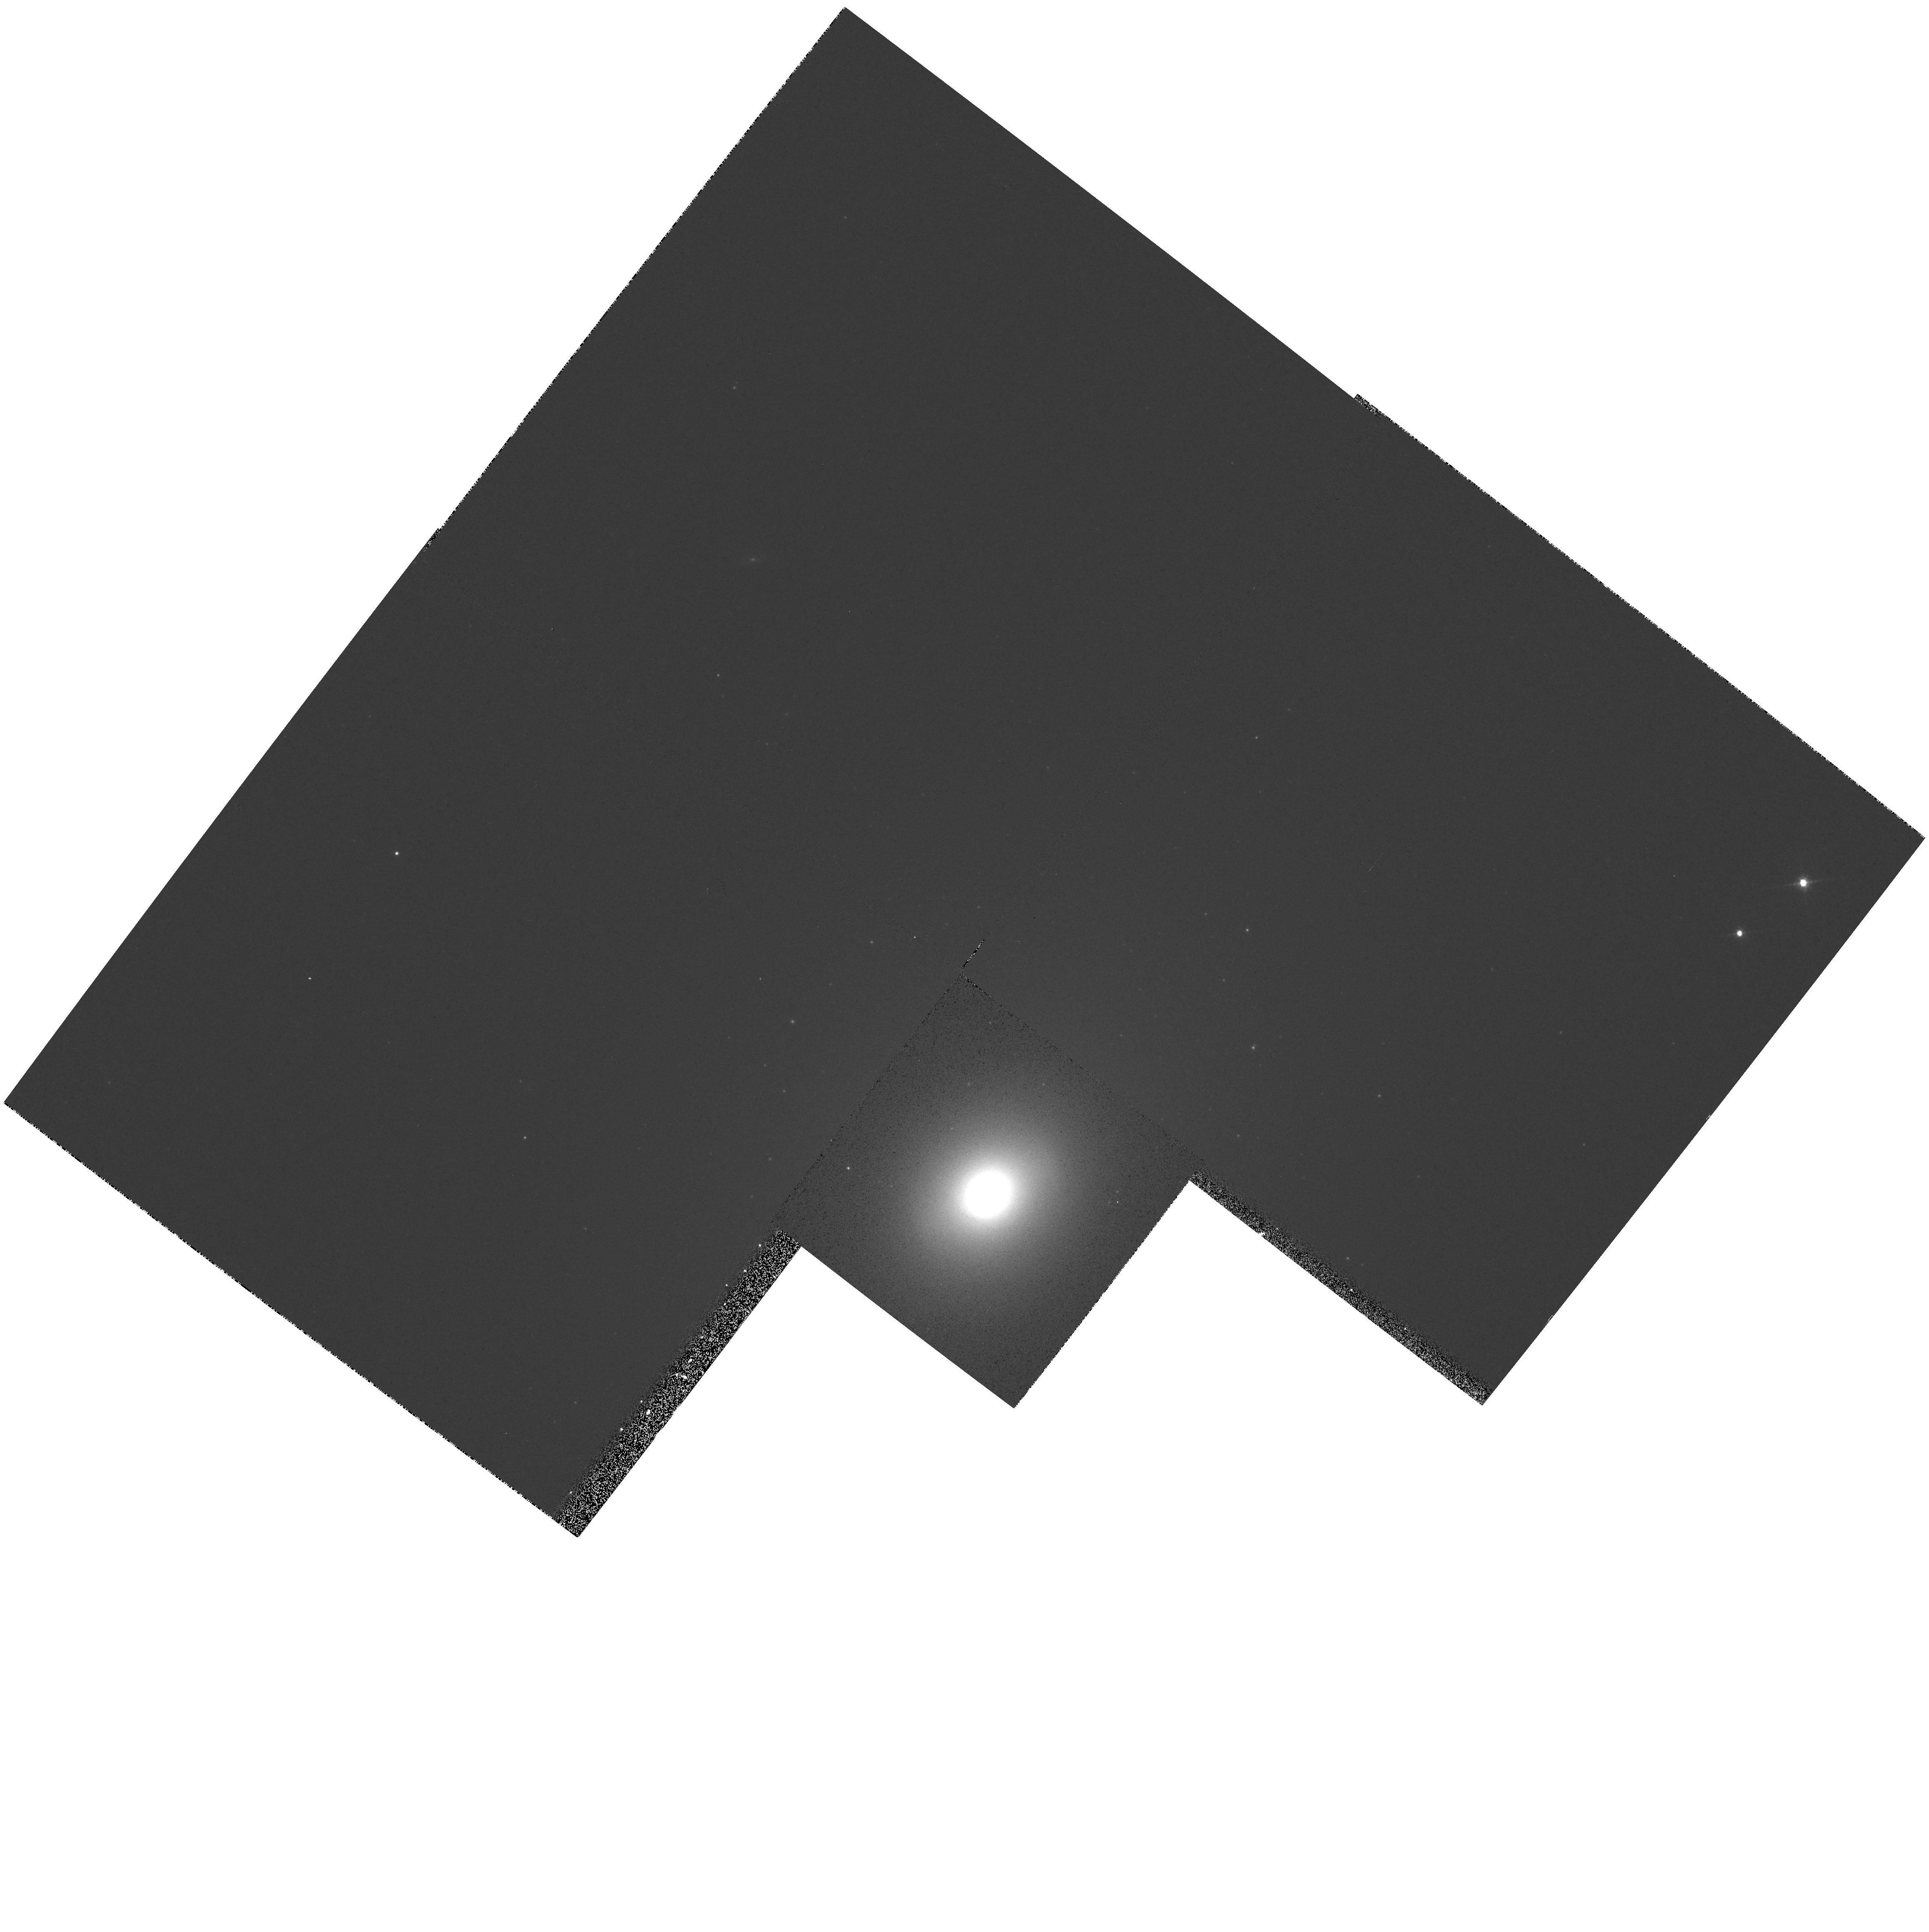
Target: NGC3998. Instrument: WFPC2/PC. Filter: F791W. Exposure: 2 min. Observation ID: hst_5924_05_wfpc2_pc_f791w_u2uh05

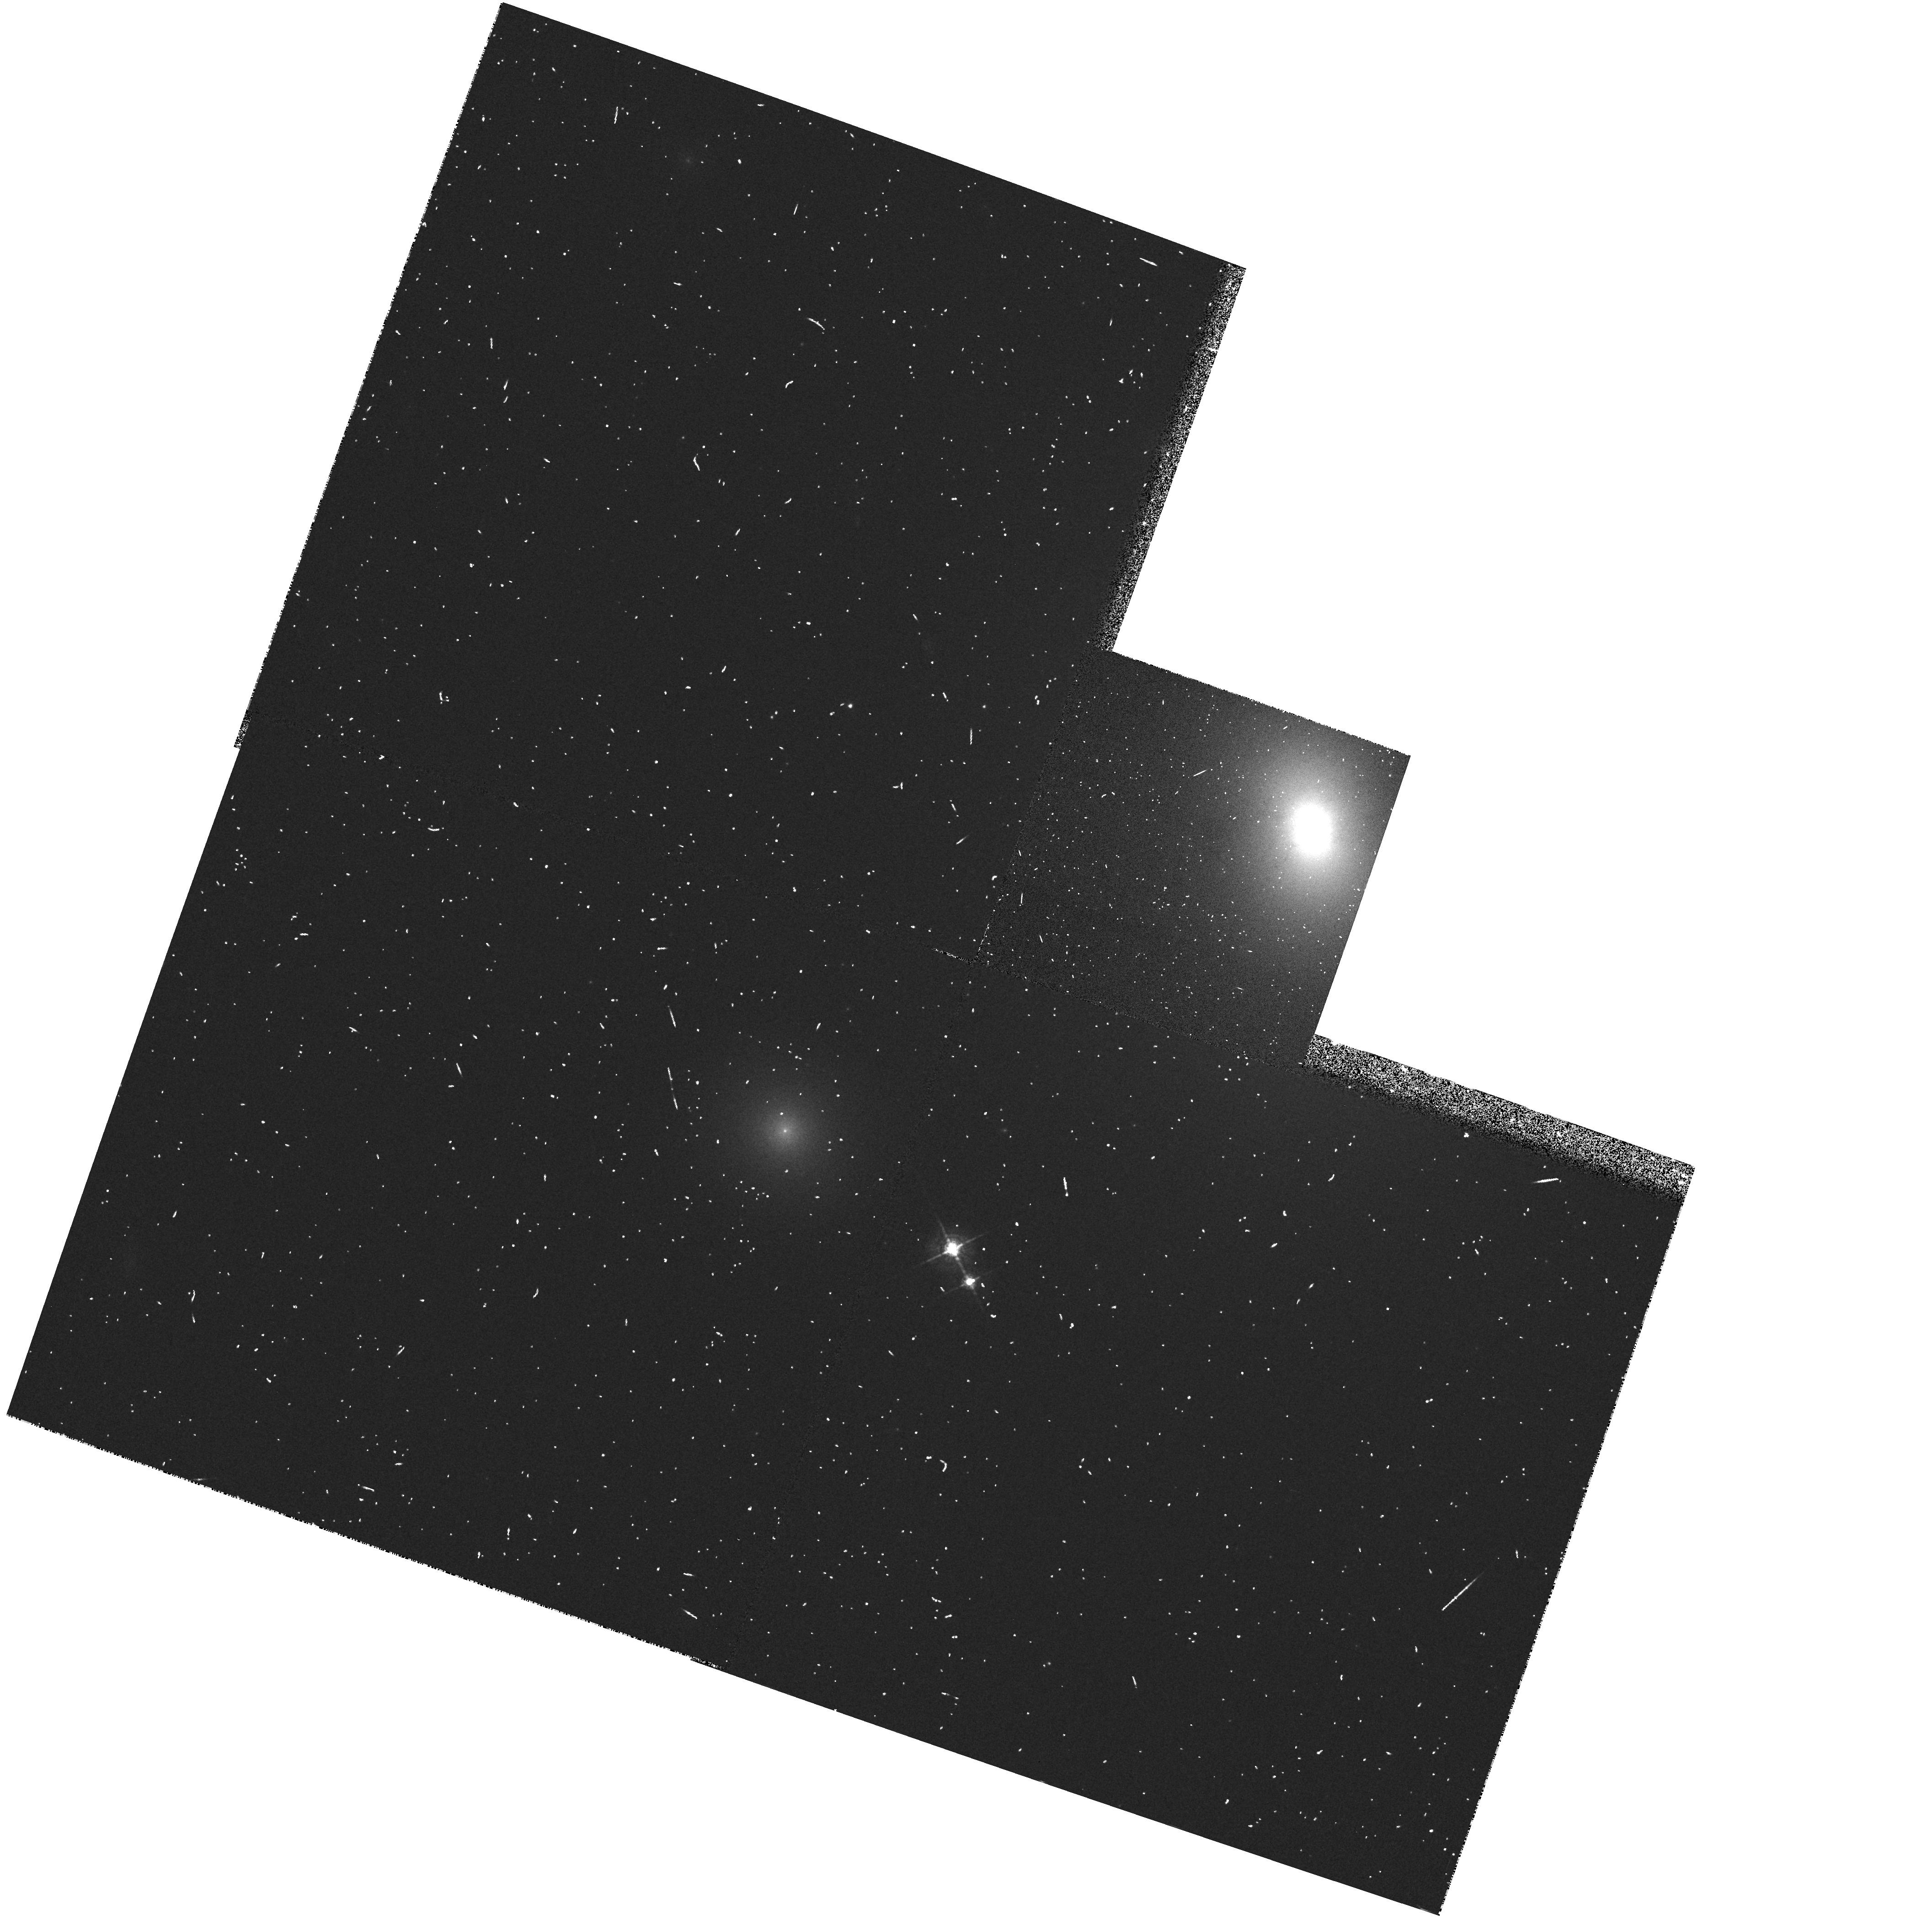
Target: NGC5077. Instrument: WFPC2/PC. Filter: F547M. Exposure: 4 min. Observation ID: hst_5924_07_wfpc2_pc_f547m_u2uh07

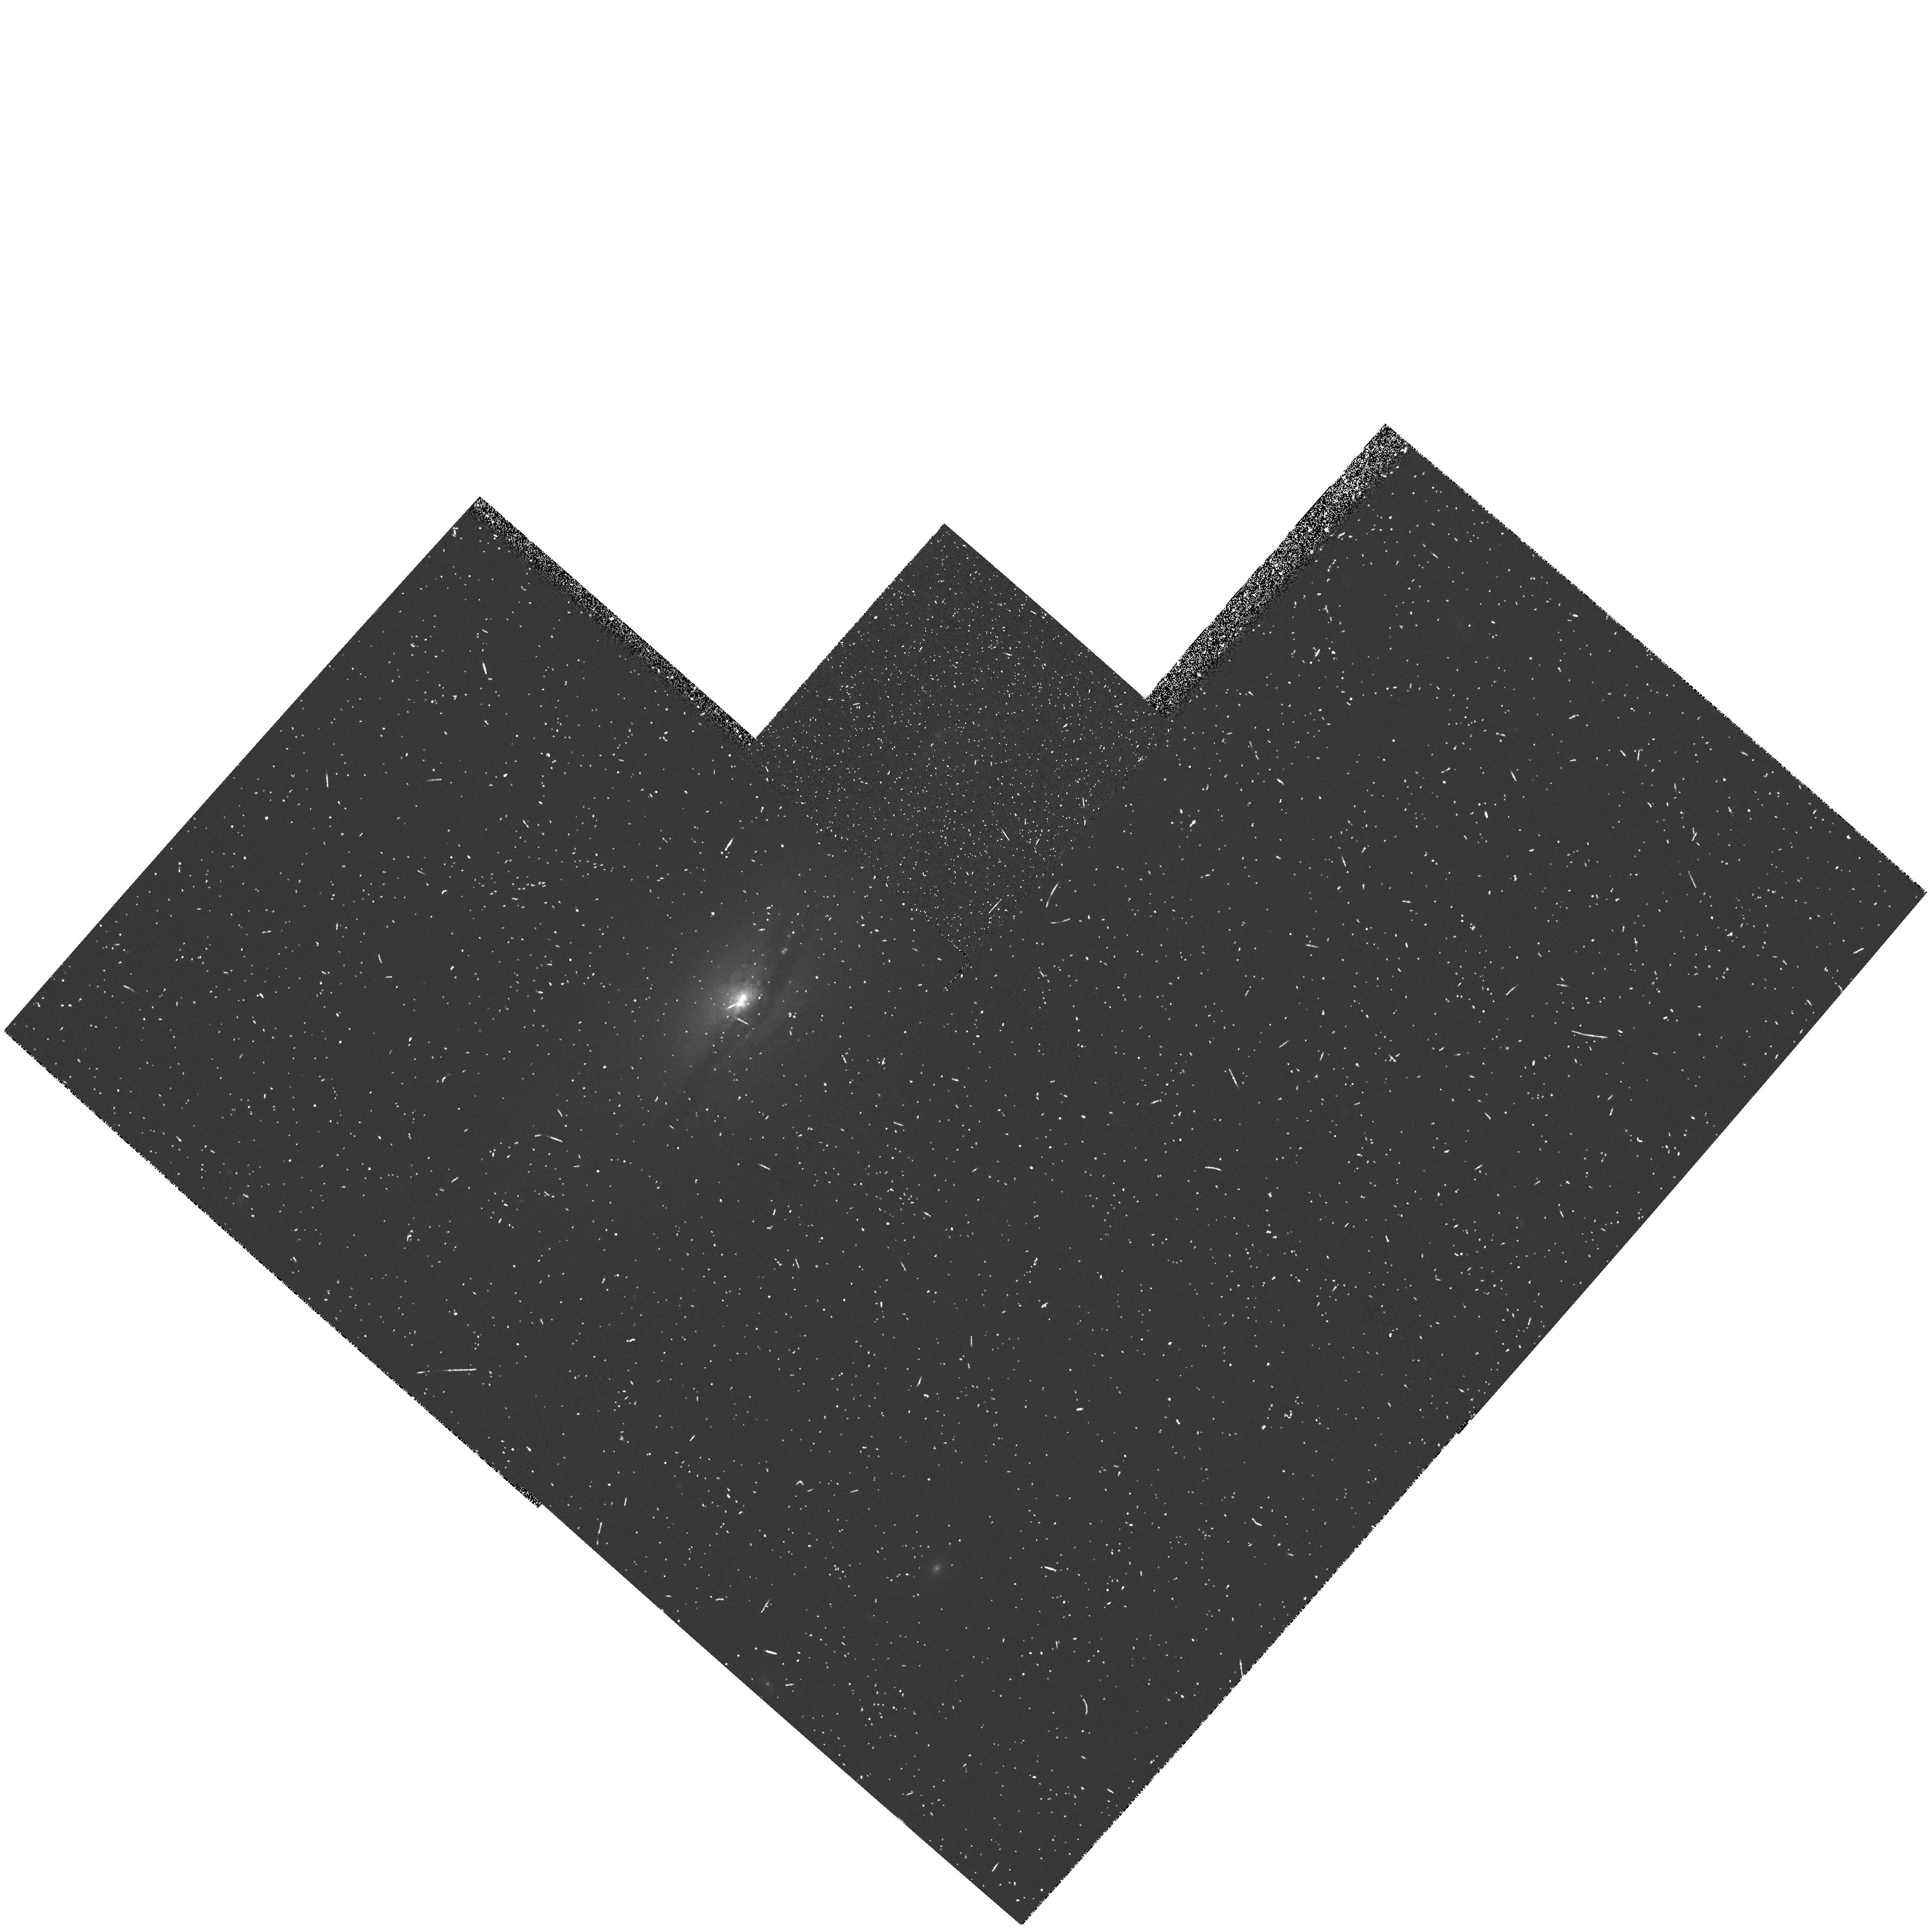
Target: NGC5675. Instrument: WFPC2/PC. Filter: FR680N. Exposure: 13 min. Observation ID: u2uh1103t

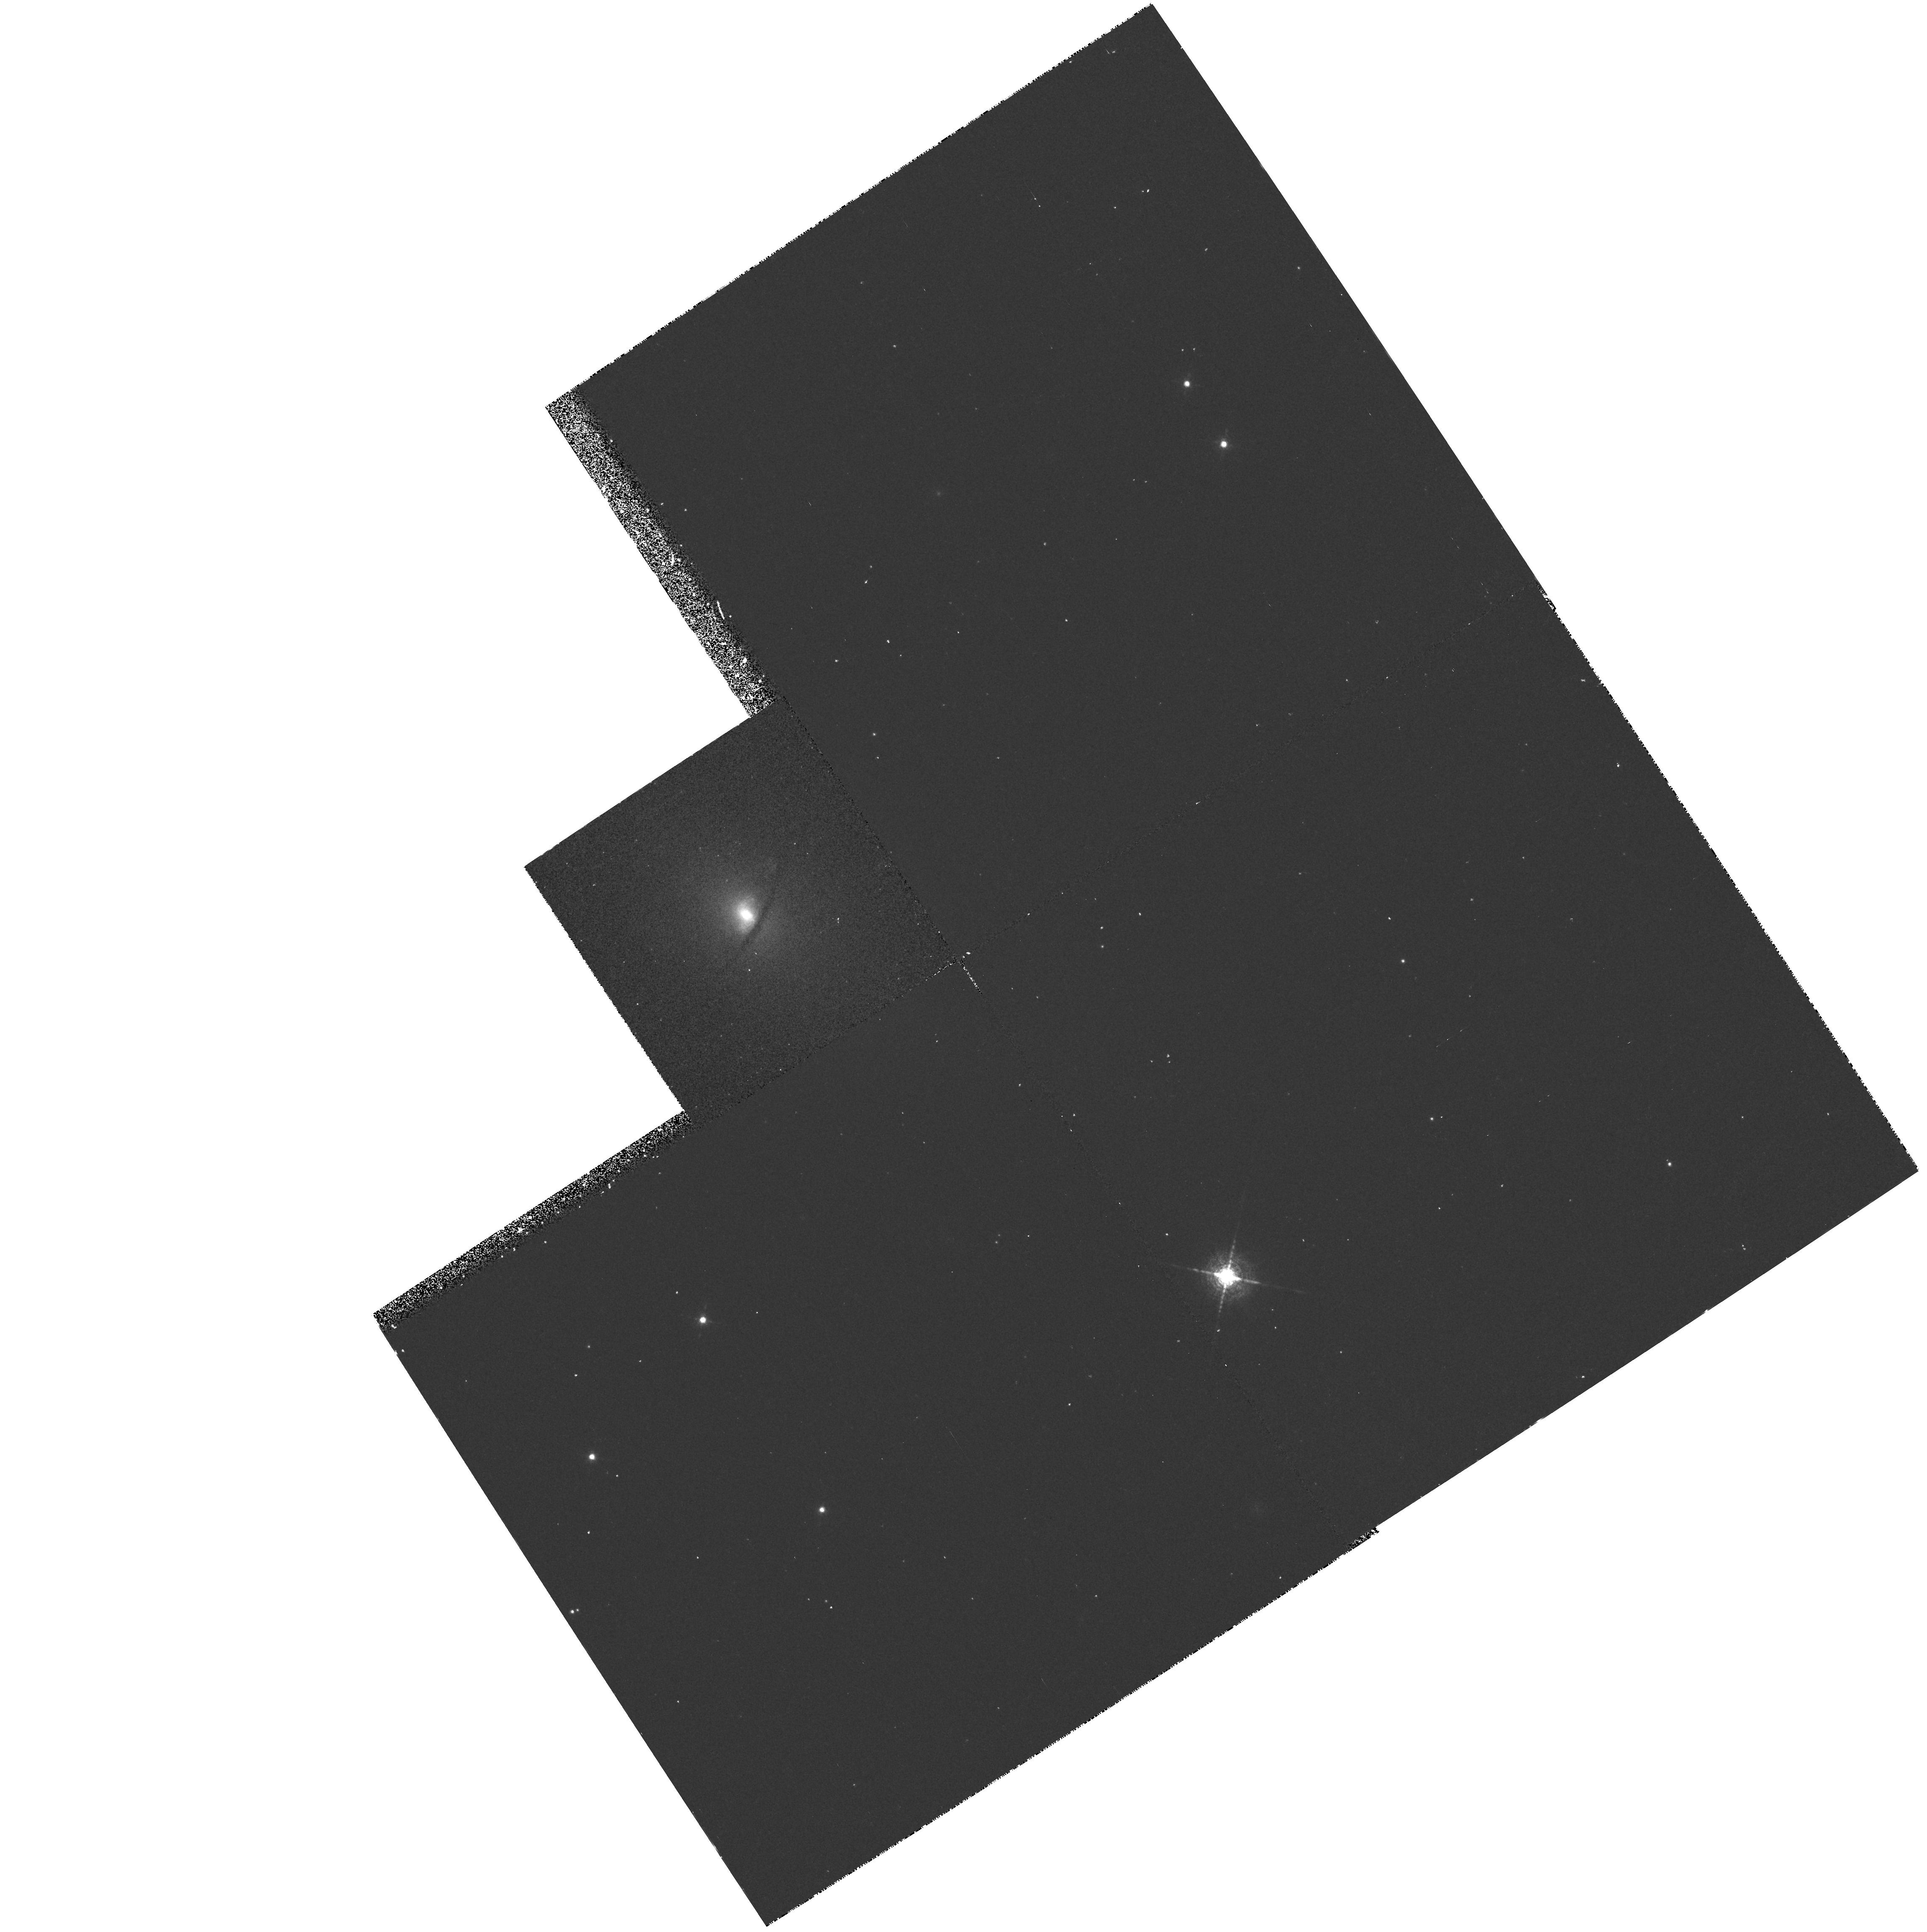
Target: NGC1497. Instrument: WFPC2/PC. Filter: F673N. Exposure: 27 min. Observation ID: hst_5924_02_wfpc2_pc_f673n_u2uh02

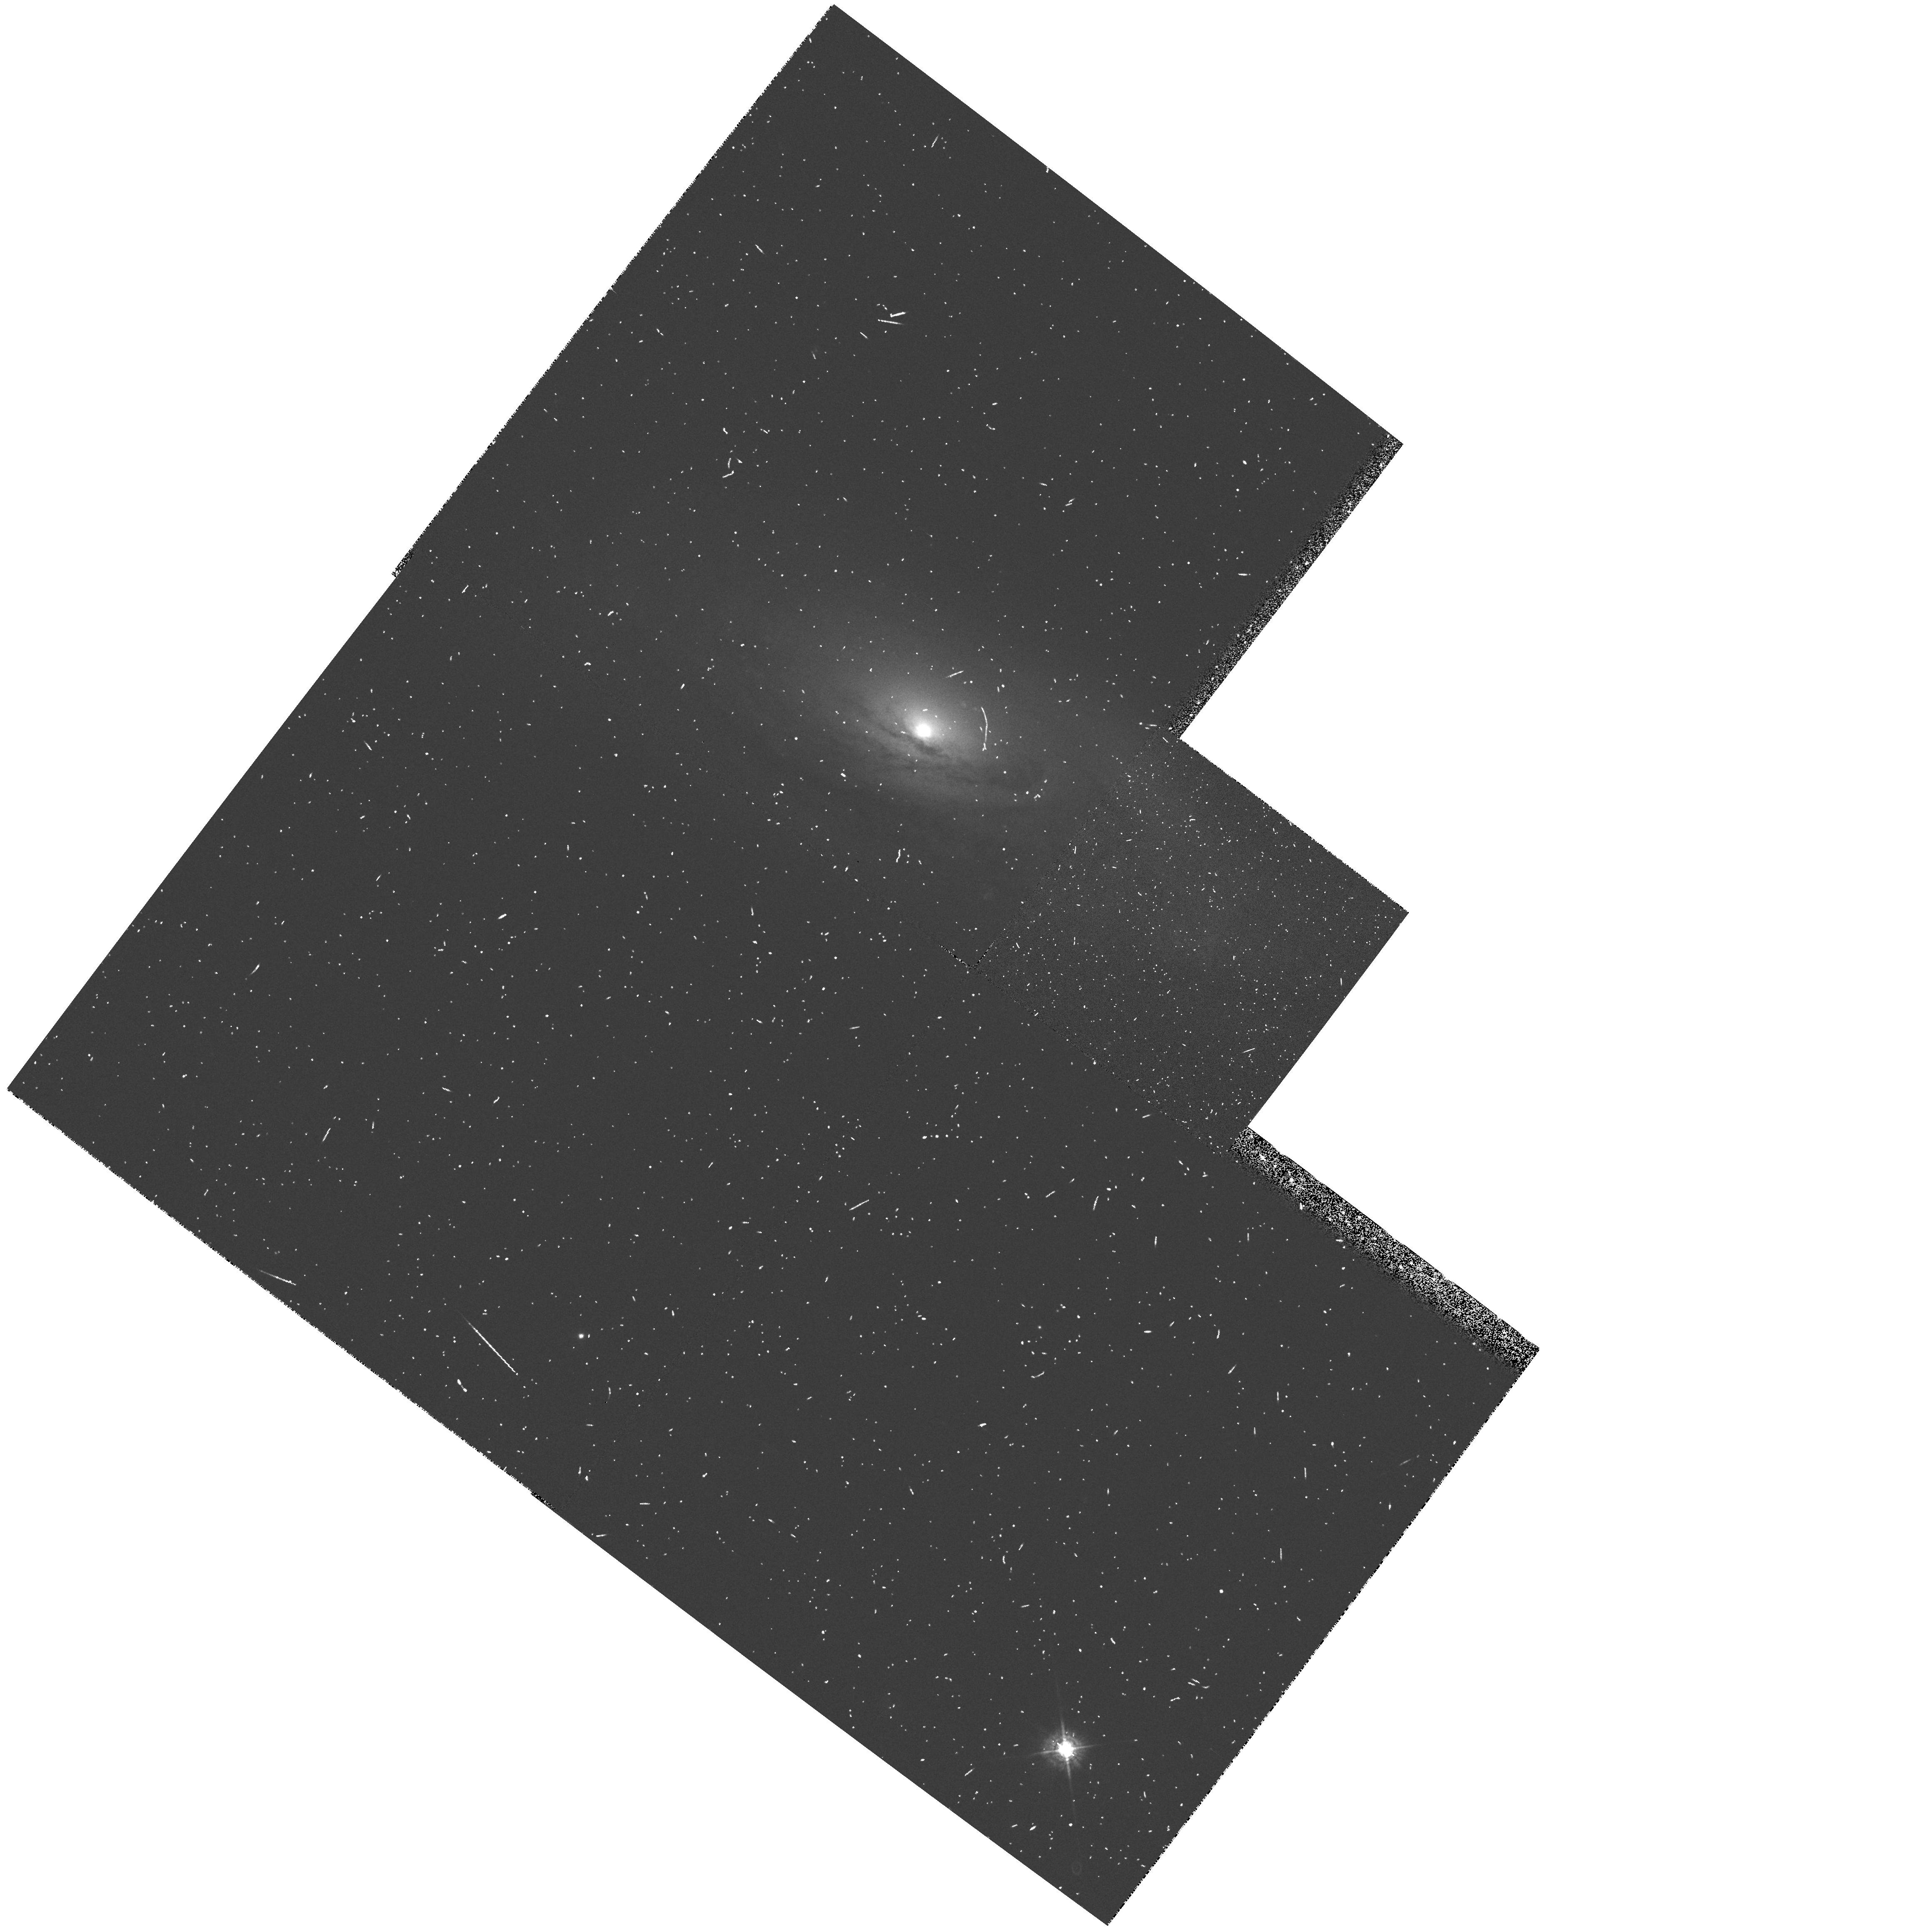
Target: NGC5635. Instrument: WFPC2/PC. Filter: F547M. Exposure: 5 min. Observation ID: hst_5924_10_wfpc2_pc_f547m_u2uh10

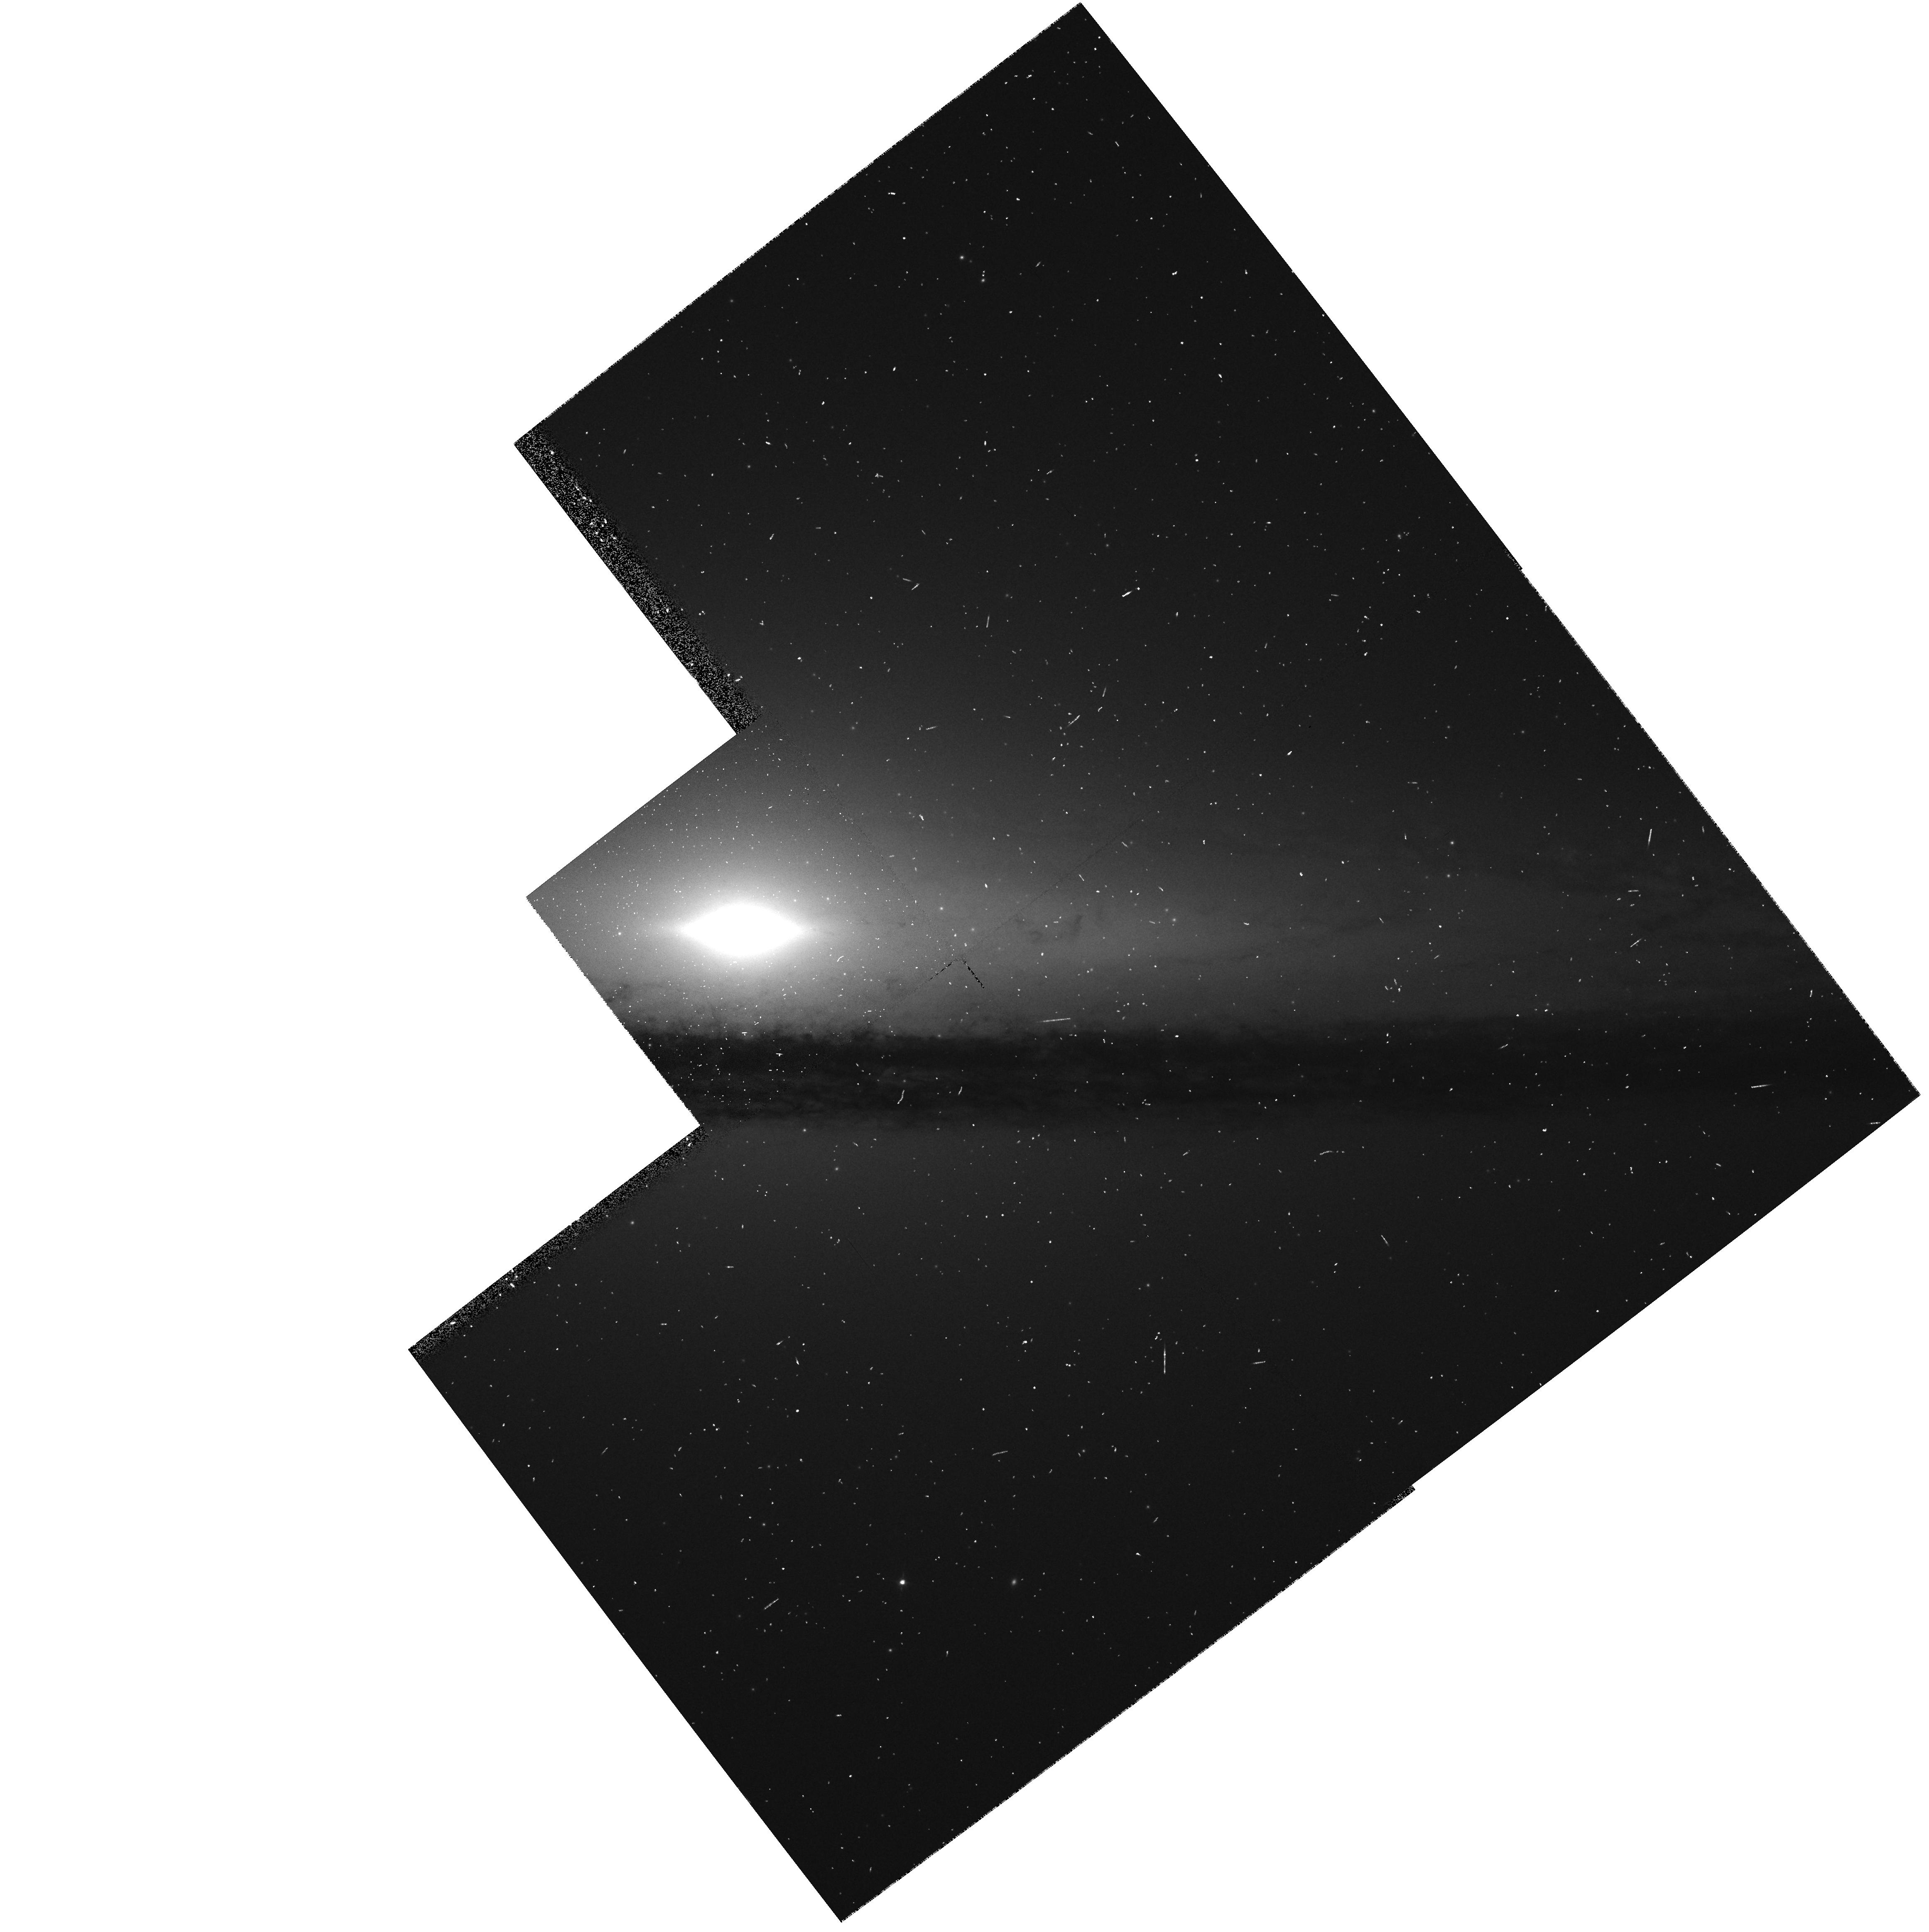
Target: NGC4594. Instrument: WFPC2/PC. Filter: F547M. Exposure: 5 min. Observation ID: hst_5924_06_wfpc2_pc_f547m_u2uh06

Nuclear Emission Line Regions Associated with Compact Flat Spectrum Radio Sources (PI: Dressel, Linda L.)

Many active galactic nuclei channel energetic particles into jets that feed powerful extended lobes of radio emission; others remain quite compact. Both classes of active galaxies are suspected to be powered gravitationally by the accretion of surrounding material onto a massive black hole. Convincing evidence of this has now been found with HST for the prototype of the jet-producing galaxies, M87, in the form of a bright rapidly rotating nuclear gaseous disk. Here we propose to search for similar mass-measuring disks in compact AGN without jets. We will use the WFPC2 with narrow band filters or the LRF and F547M to make H alpha images of bright Liners with powerful compact flat-spectrum radio sources. Several lines of evidence already suggest that these galaxies may contain rapidly rotating nuclear accretion disks, replenished by gas moving in toward the nucleus: broad emission lines and wings of H alpha emission; 21 cm red-shifted absorption lines; and observations and models of stellar motions which indicate a large central mass. If nuclear disks are found, we will request FOS observations in subsequent cycles to measure their kinematics. In addition to searching for nuclear disks, we will use the H alpha images to study the emission-line regions of these galaxies, in combination with high resolution radio maps, to learn about the evolution and interaction of the hot gas and the relativistic plasma, and to try to determine why these AGN seem unable to produce jets.